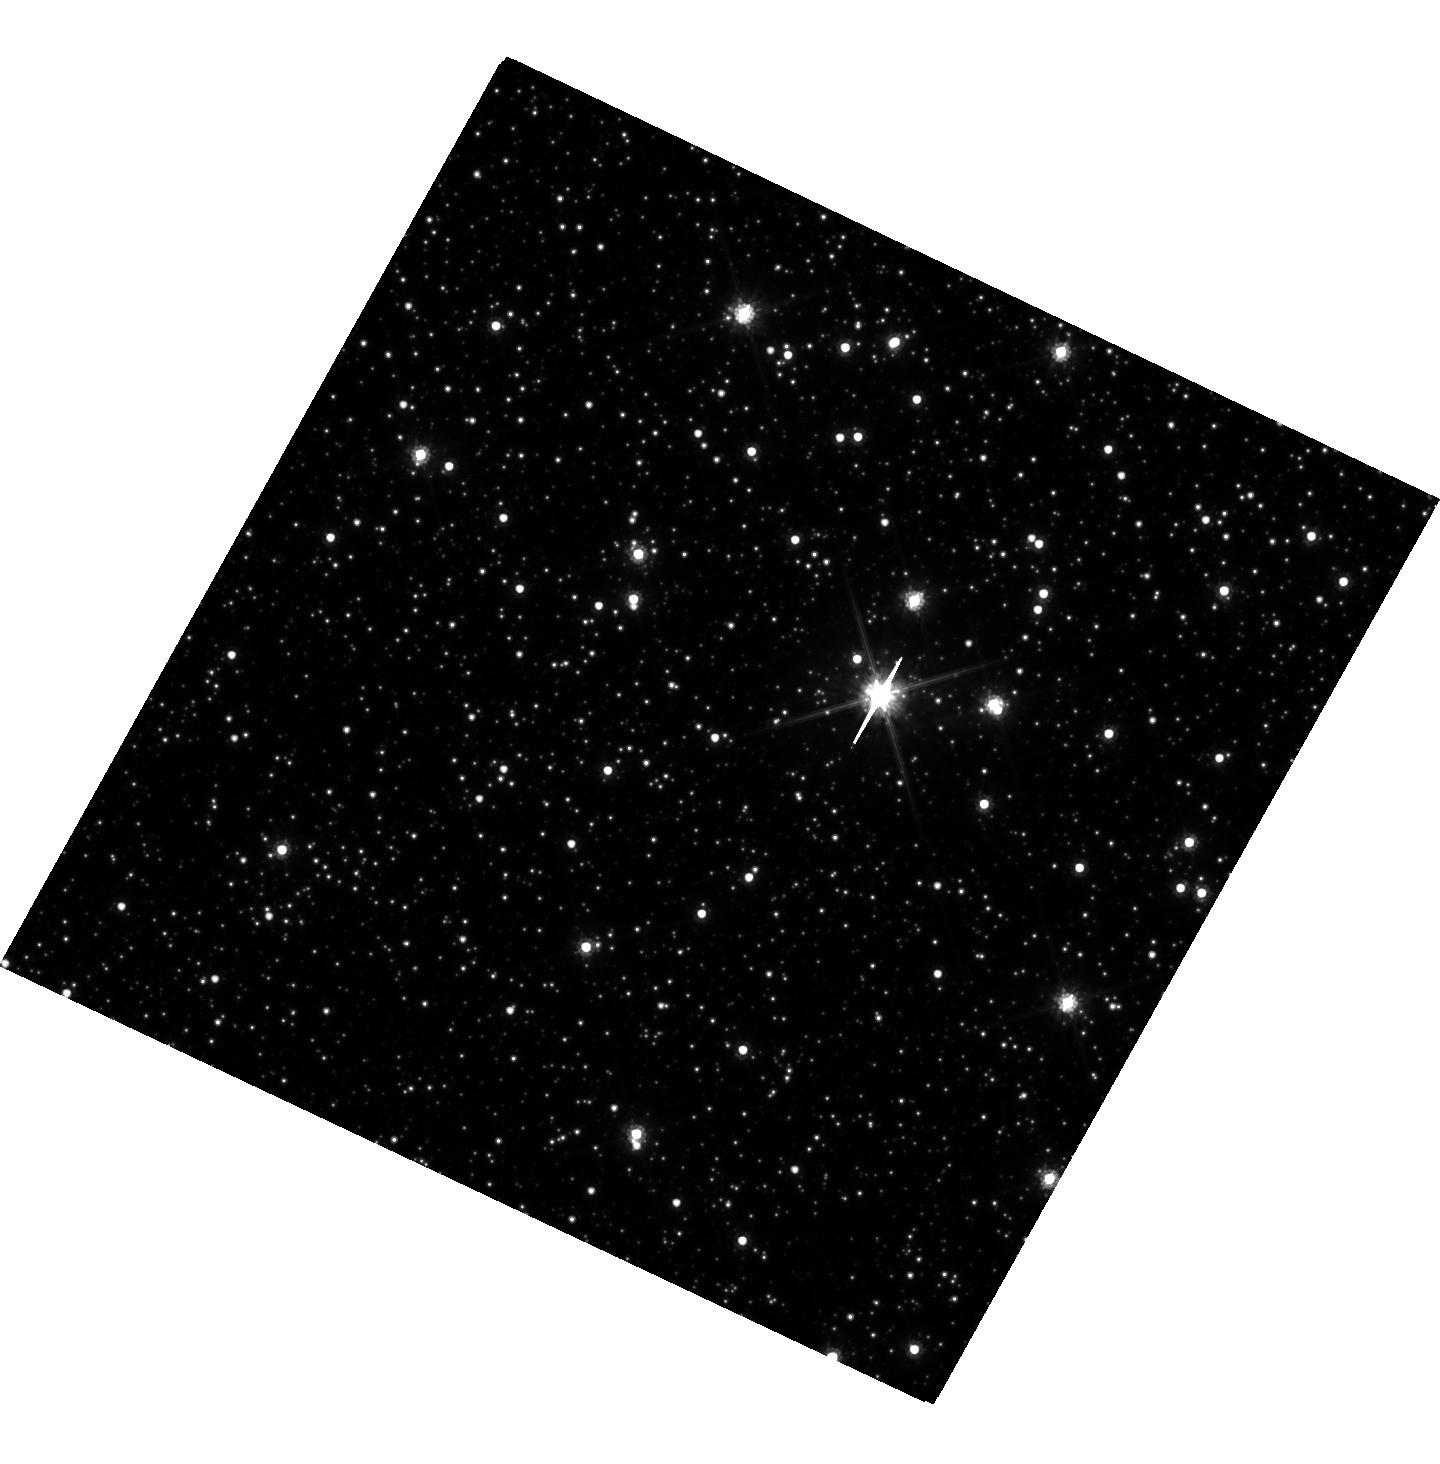
Target: MOA-2012-BLG-505. Instrument: WFC3/UVIS. Filter: F814W. Exposure: 36 min. Observation ID: hst_15690_03_wfc3_uvis_f814w_idzh03

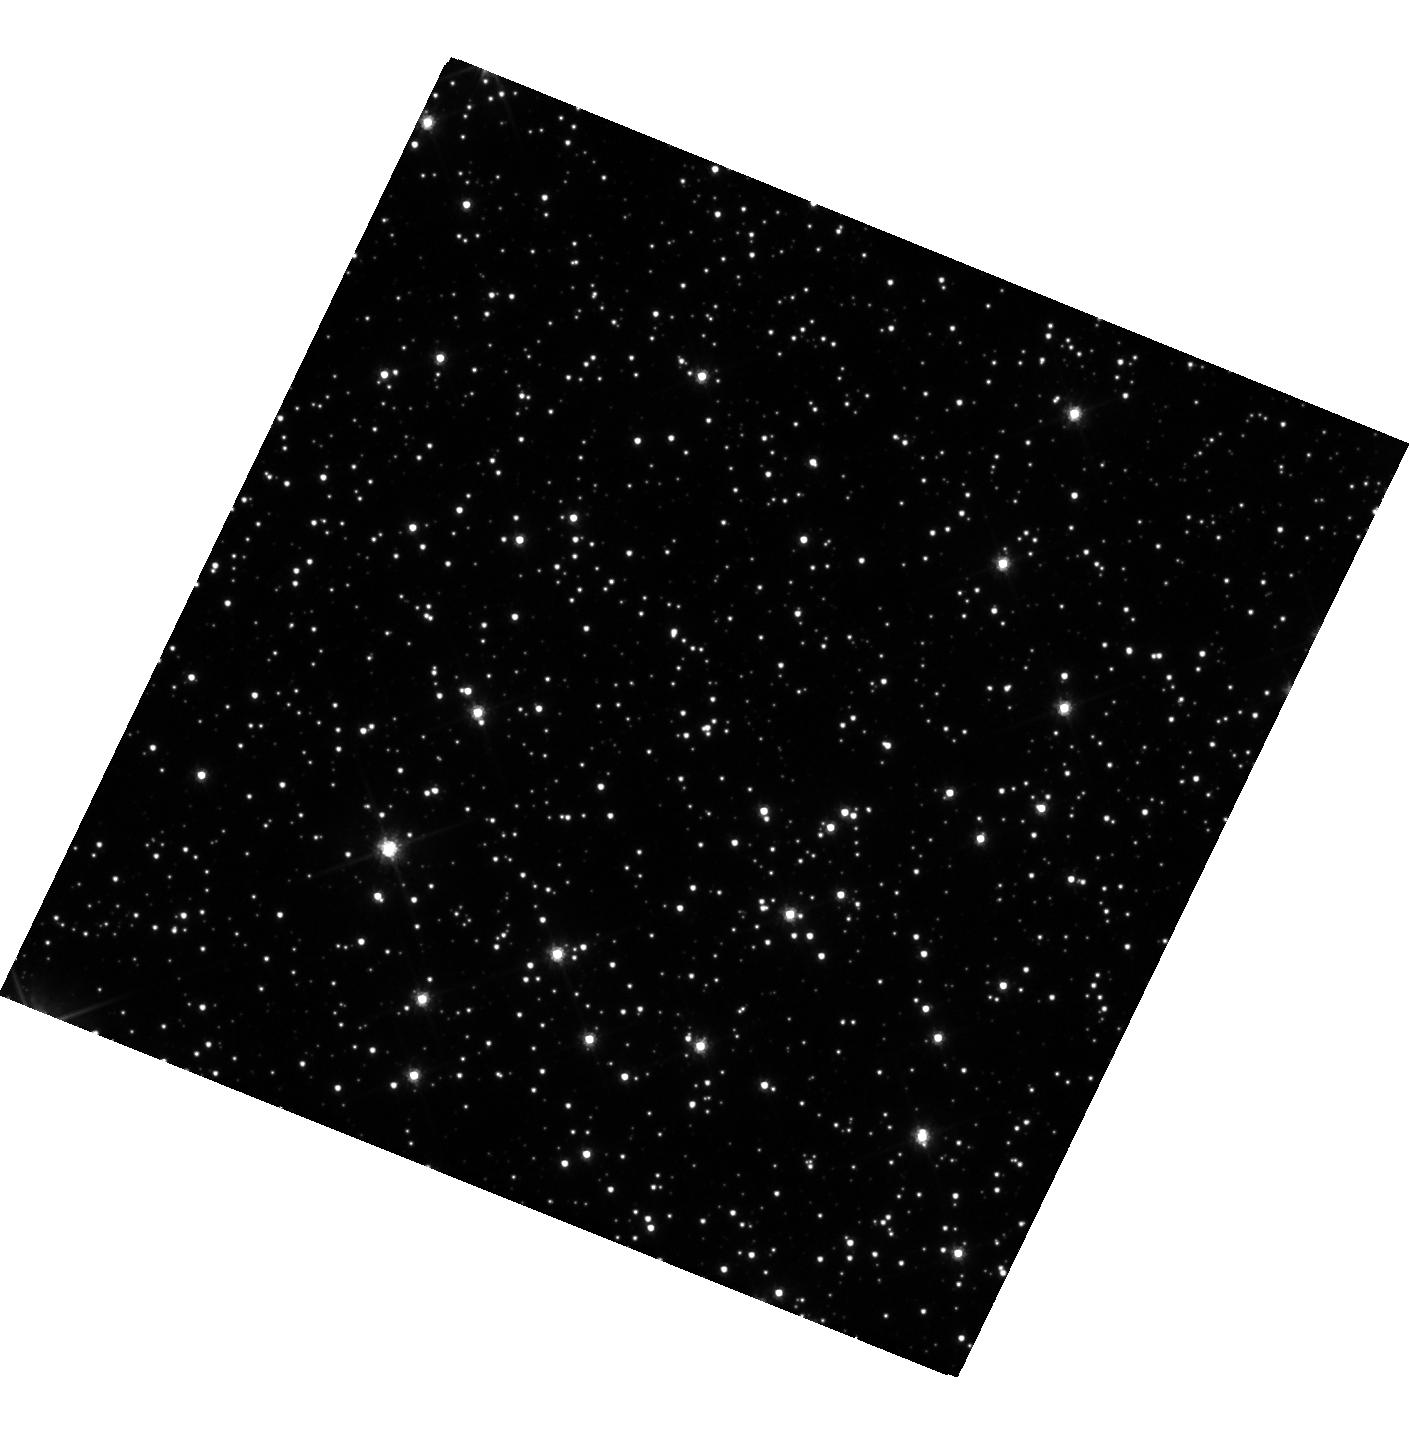
Target: MOA-2009-BLG-387. Instrument: WFC3/UVIS. Filter: F606W. Exposure: 36 min. Observation ID: hst_15690_01_wfc3_uvis_f606w_idzh01

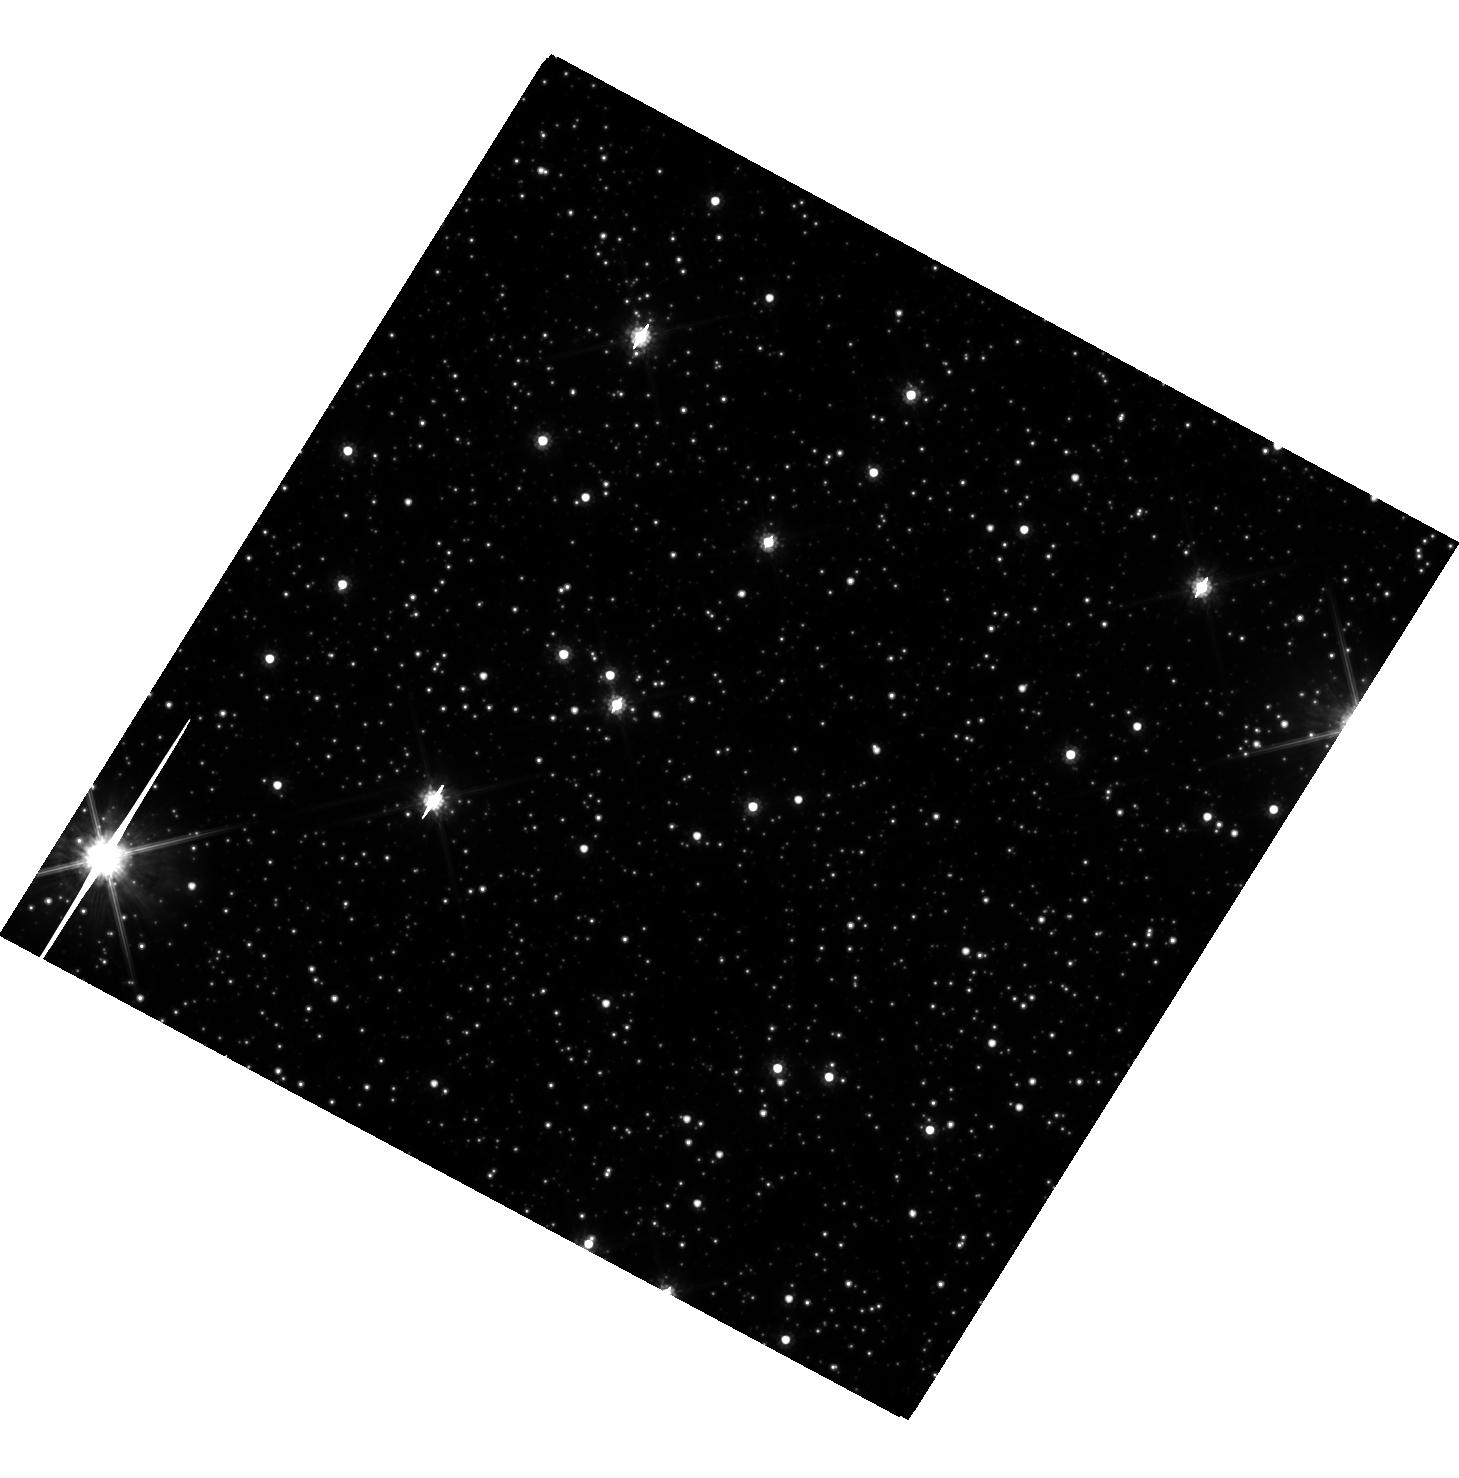
Target: OGLE-2008-BLG-355. Instrument: WFC3/UVIS. Filter: F814W. Exposure: 36 min. Observation ID: hst_15690_02_wfc3_uvis_f814w_idzh02

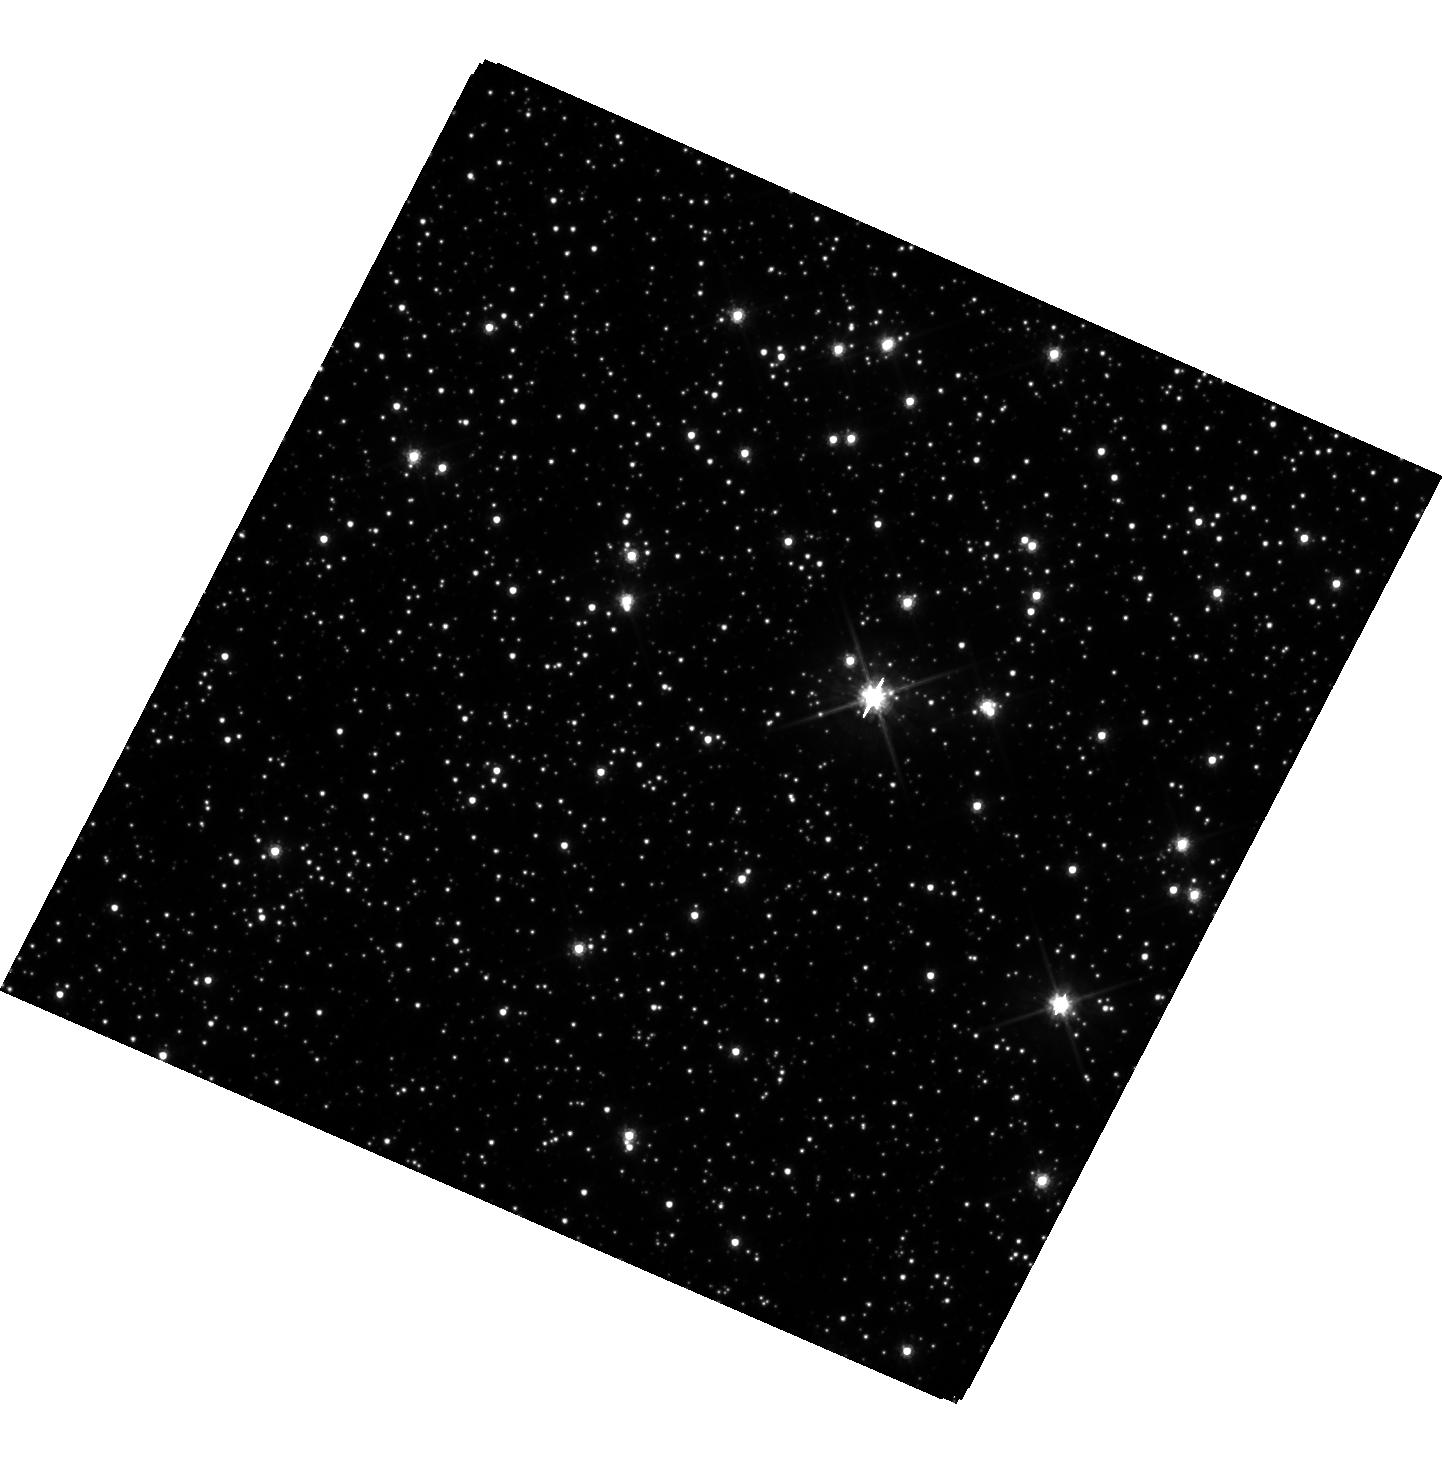
Target: MOA-2012-BLG-505. Instrument: WFC3/UVIS. Filter: F606W. Exposure: 1.2 h. Observation ID: hst_15690_04_wfc3_uvis_f606w_idzh04

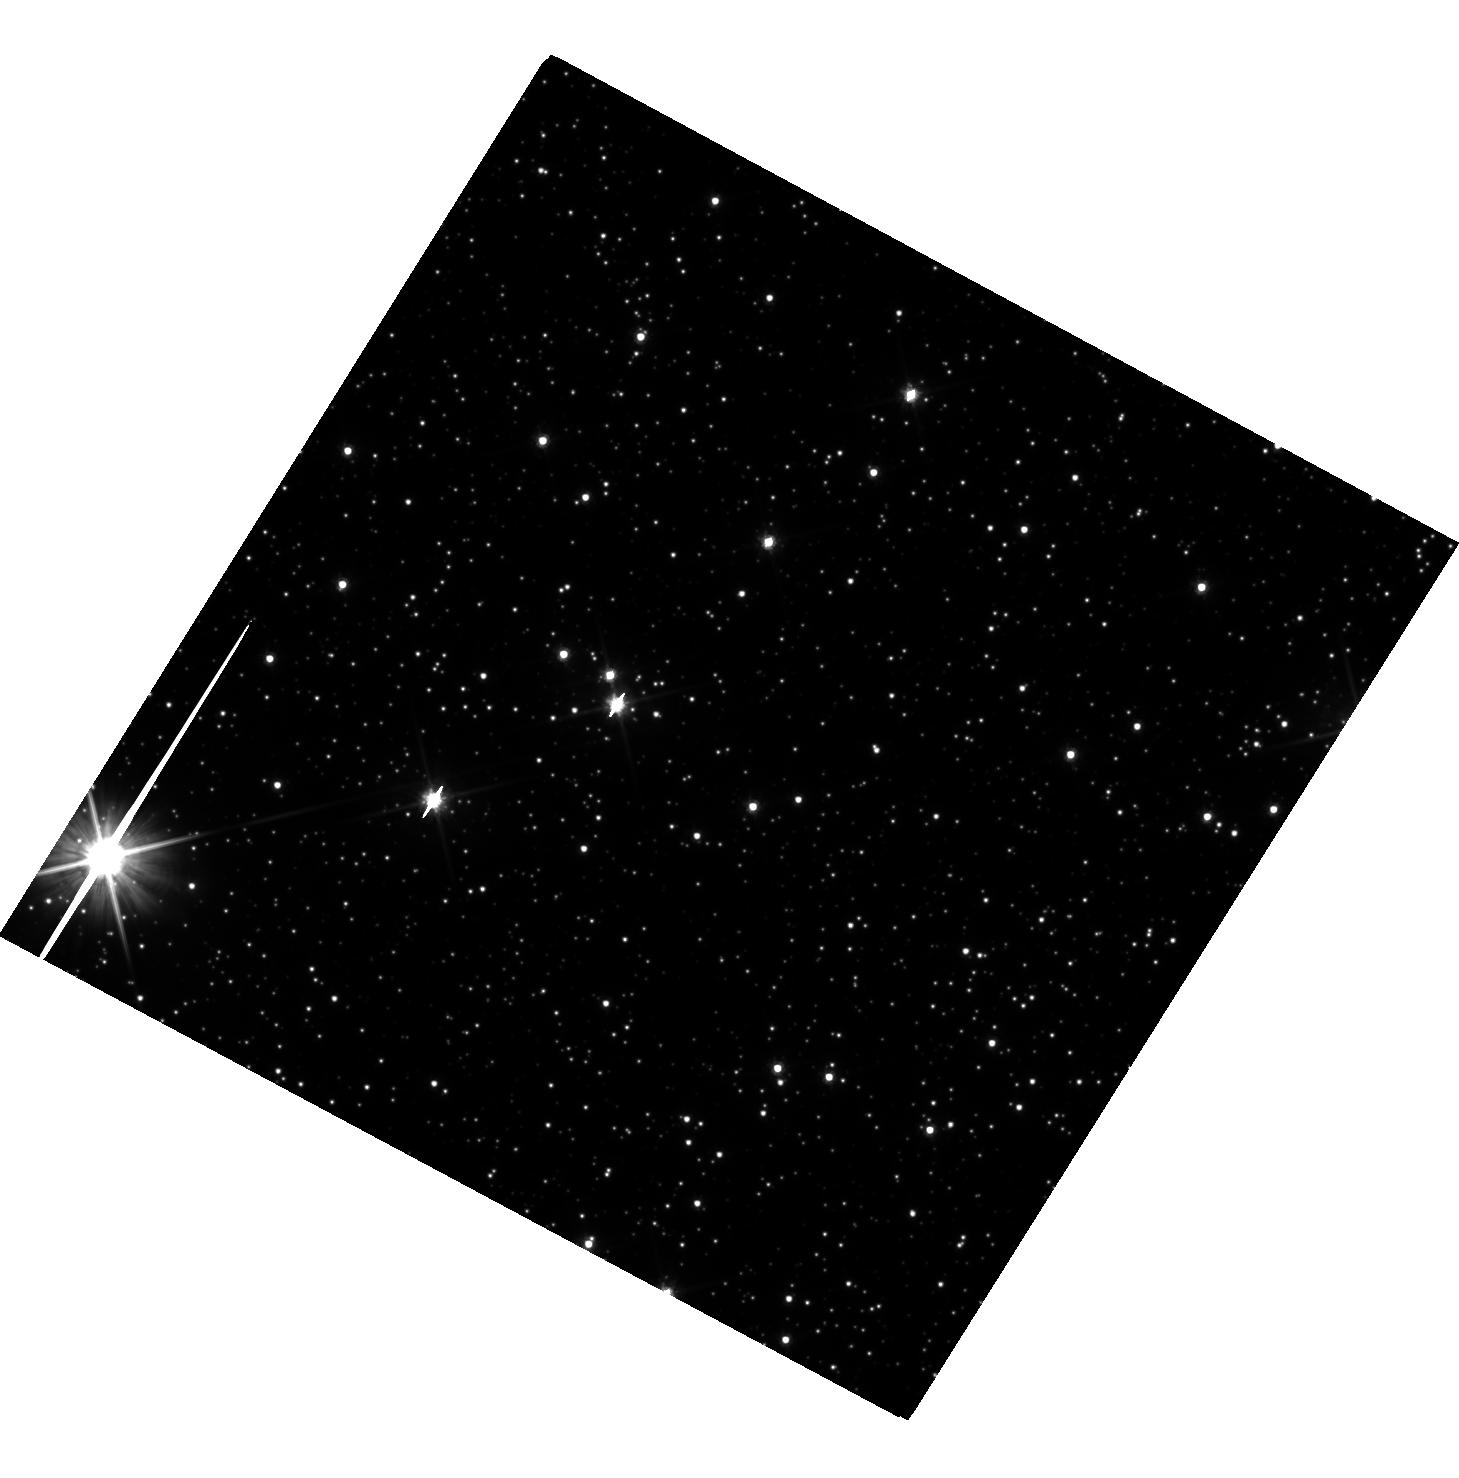
Target: OGLE-2008-BLG-355. Instrument: WFC3/UVIS. Filter: F606W. Exposure: 36 min. Observation ID: hst_15690_02_wfc3_uvis_f606w_idzh02

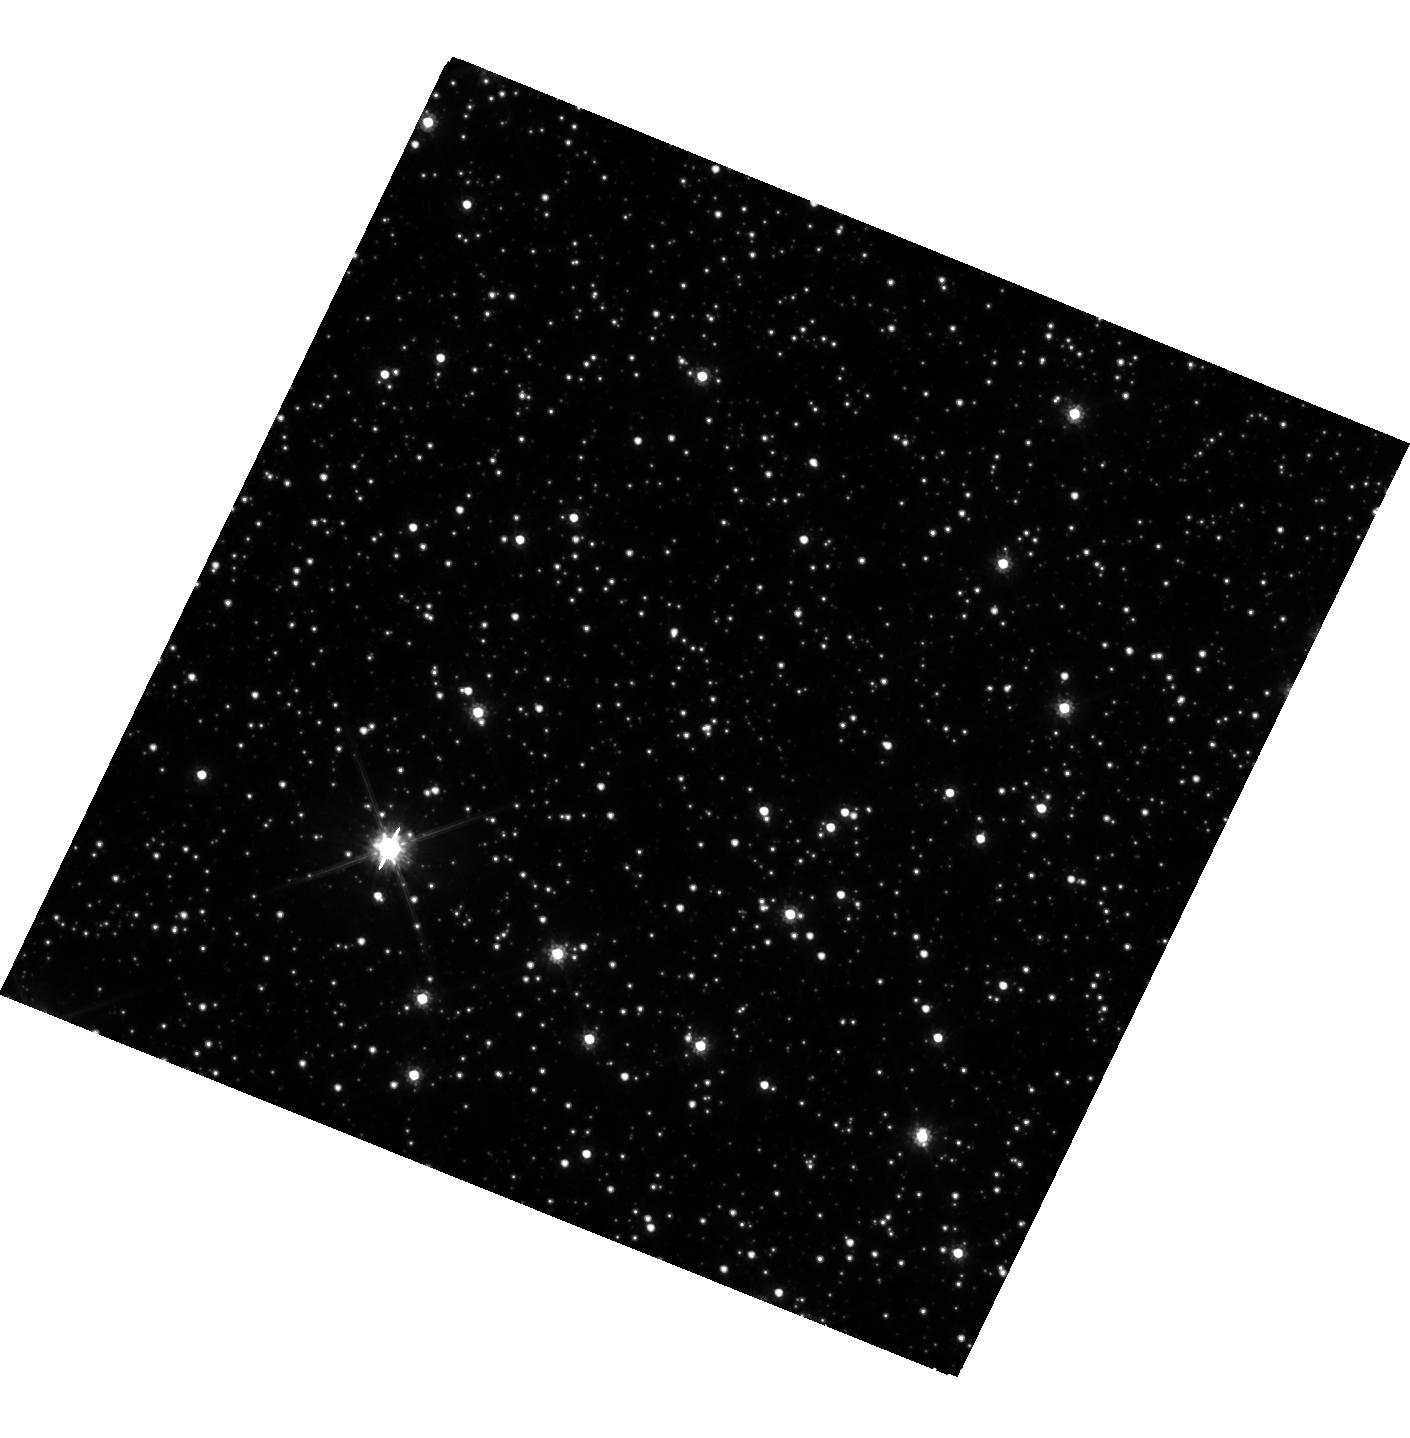
Target: MOA-2009-BLG-387. Instrument: WFC3/UVIS. Filter: F814W. Exposure: 36 min. Observation ID: hst_15690_01_wfc3_uvis_f814w_idzh01

Host Mass and Distance Dependence of Wide Orbit Planets with Near Simultaneous HST and Keck AO Observations (PI: Bhattacharya, Aparna)

We propose Hubble observations to detect both the photometric and astrometric signatures of host stars for 3 planets found by gravitational microlensing. These signatures will allow us to determine the masses and distances of the exoplanet host stars, and they will help us sharpen tests of the core accretion theory predictions for the exoplanet mass function beyond the snow line. Because of their small angular Einstein radii, these events are crucial to avoid a degeneracy between the dependence of exoplanet properties on host mass and their dependence on distance. In order to avoid systematic errors due to stellar proper motions, we request observations within 7 days of our already secured NASA Keck observing time in May, 2019. These near simultaneous observations will provide a precise comparison between optical astrometry of the Hubble images and the infrared astrometry of Keck adaptive optics (AO) images, and they will allow us to detect the separation of the planetary host and source stars via the color-dependent centroid shift effect. This effect is maximized with the optical-infrared color difference that the combined HST and Keck AO data will provide. We propose to observe only the events which require the centroid shift method to determine the masses and distance of the planet and its host star. Our proposed observations will help us to develop and test this optical-infrared color-dependent centroid shift method and constrain the exoplanet mass function in a larger statistical sample of microlens planetary systems.